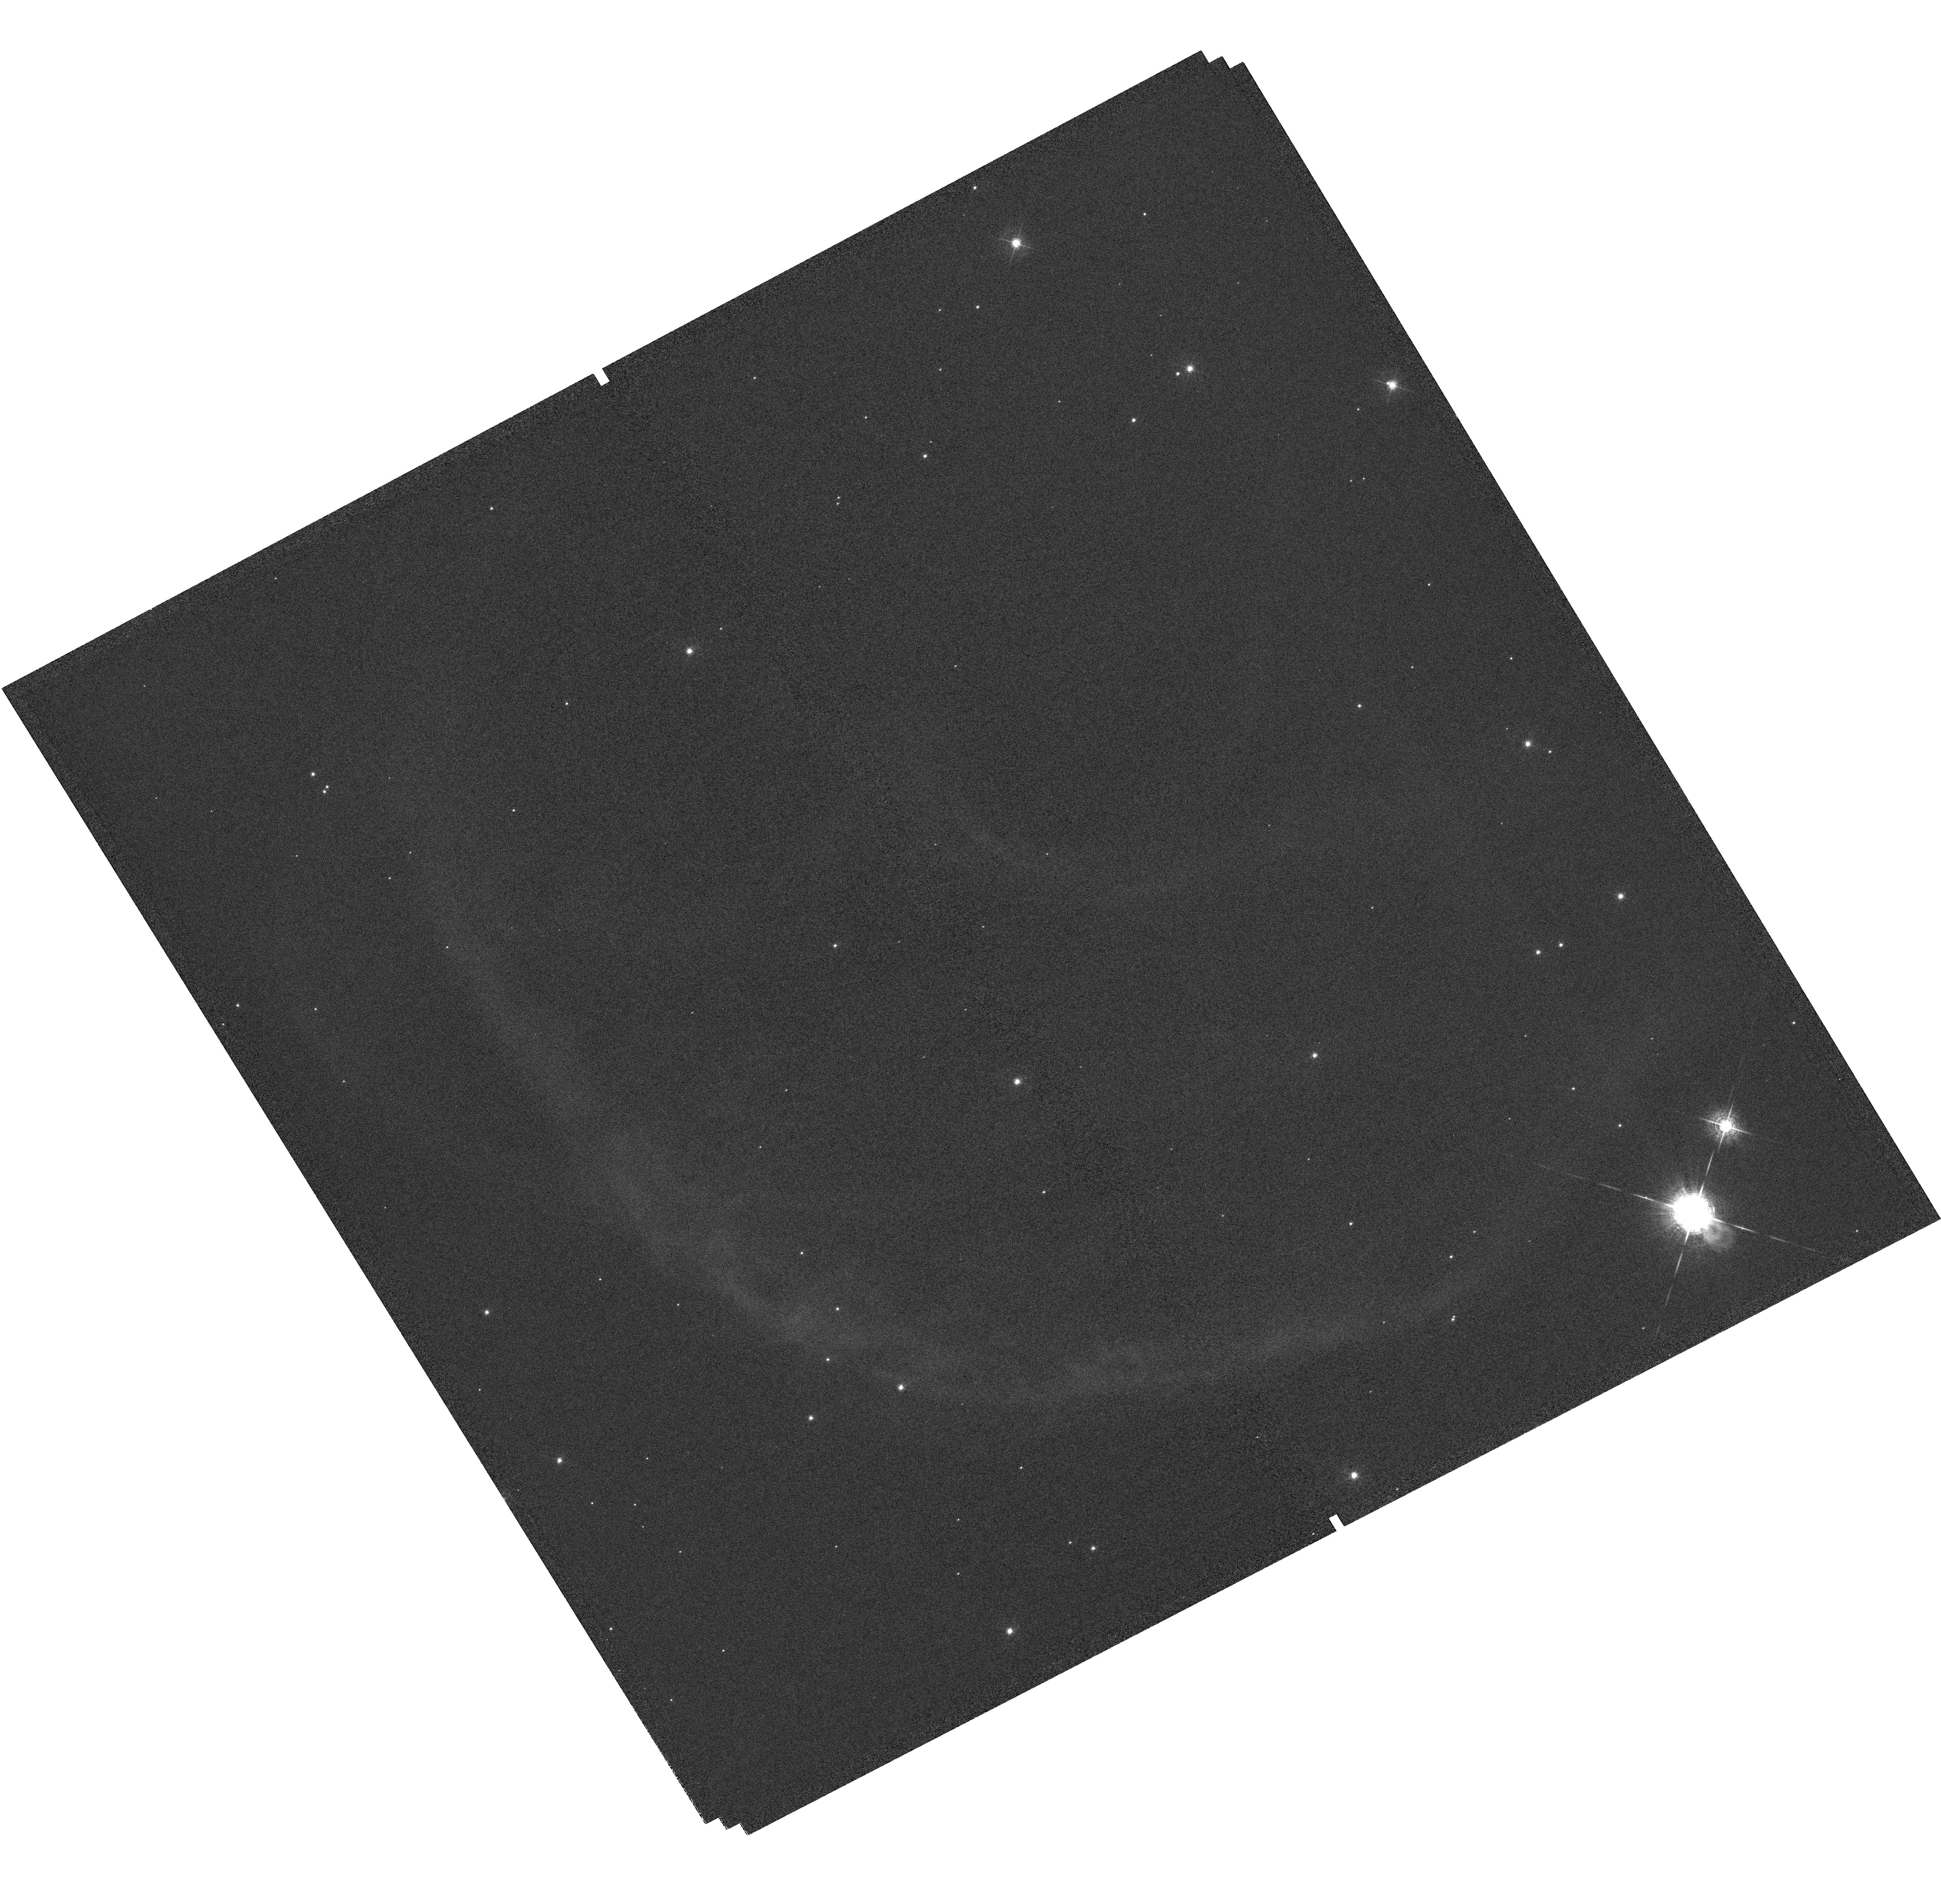
Target: OU4-SOUTH-LOBE
Instrument: WFC3/UVIS
Filter: F502N
Exposure: 1.3 h
Observation ID: hst_15511_01_wfc3_uvis_f502n_idu801

Measurement of the Expansion Proper Motions of the Ou4 Giant Bipolar Outflow to Determine its Distance and its True Nature (PI: Grosso, Nicolas)

Ou4 is a giant bipolar outflow with a total length of 1.2 degrees on the sky that was discovered in the optical in the direction of the blister HII region Sh2-129. The distance, the nature, and the driving source of Ou4 are, however, not known. Ou4 is relevant for the study of the eruptive phenomena producing collimated outflows from evolved low-mass binary stars and young, massive stellar systems. Our morpho-kinematics study of the Ou4 south bow-shock has allowed us to predict its expansion proper motion that is directly related to its distance. We propose to image the brightest [O III] emission of this bow-shock with the UVIS channel of the WFC3 in Cycle 24 and 26 in order to determine the distance of this largest known stellar bipolar outflow from its expansion proper motions. This measurement is crucial to determine the true nature of Ou4: either a foreground planetary nebula or a giant bipolar outflow launched ~90, 000 years ago by HR 8119, the young massive triple system ionising Sh2-129.